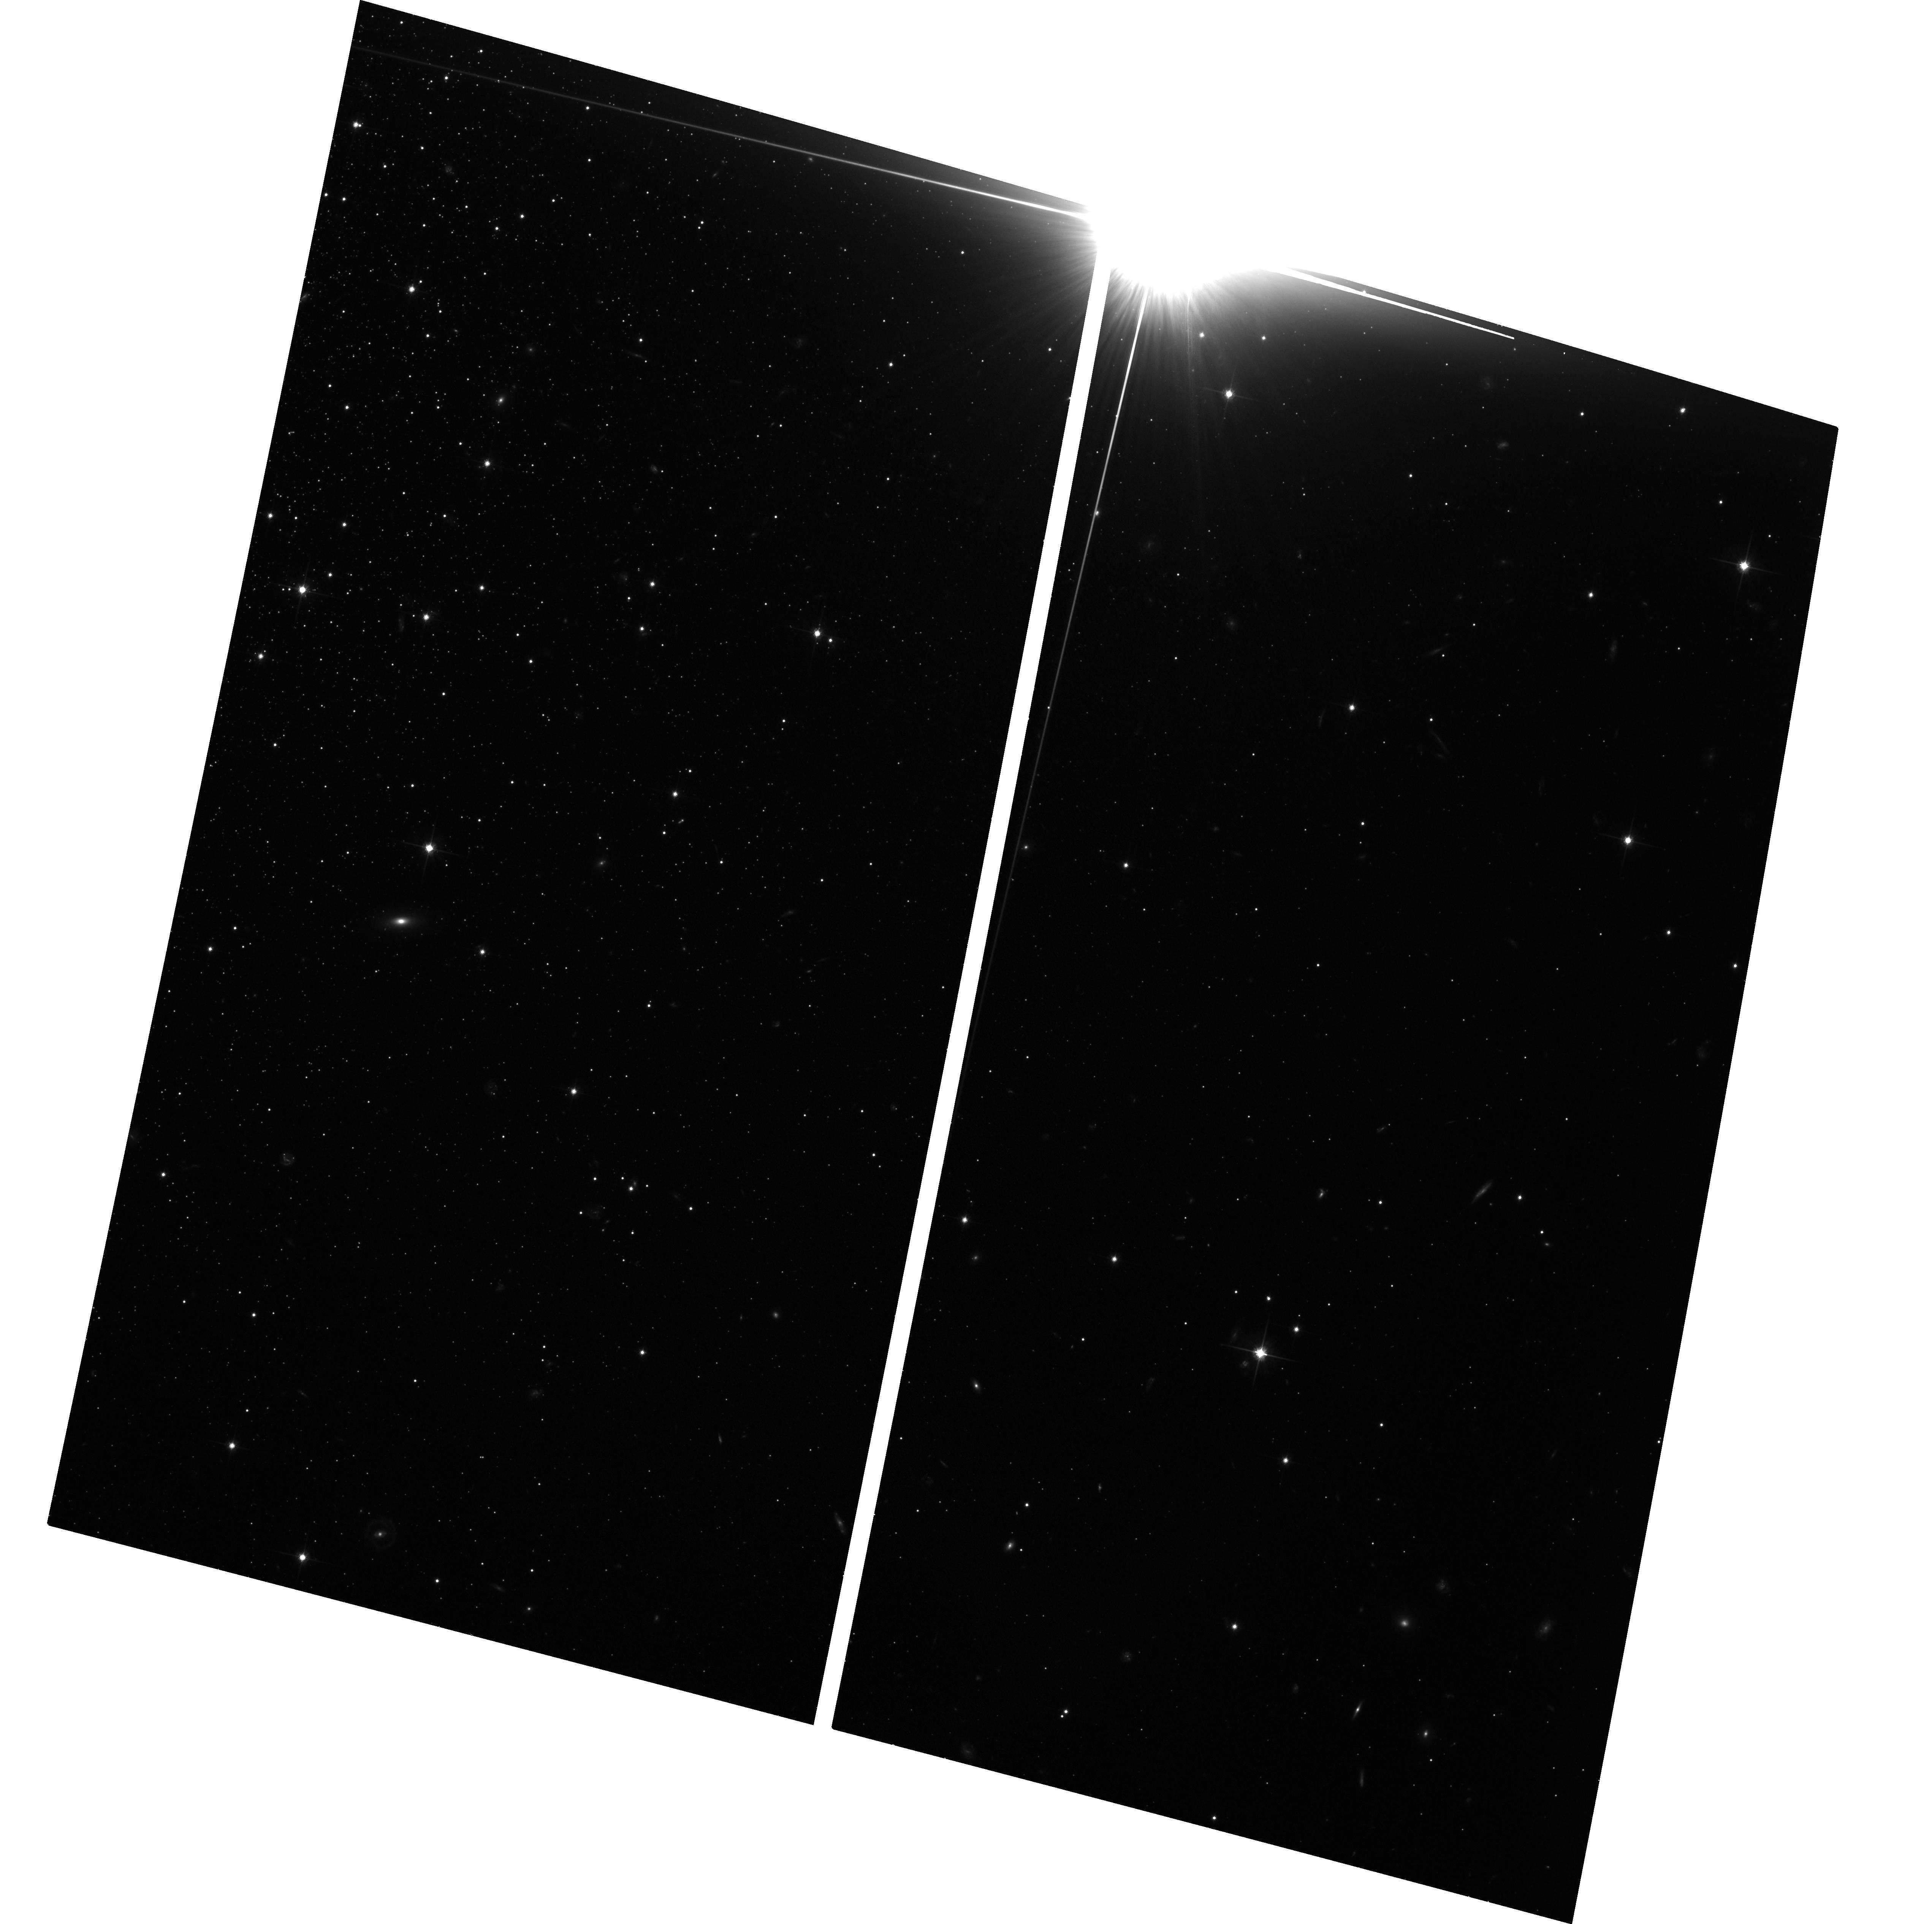
Target: NGC-2419. Instrument: ACS/WFC. Filter: F814W. Exposure: 1.3 h. Observation ID: hst_17926_03_acs_wfc_f814w_jfjt03

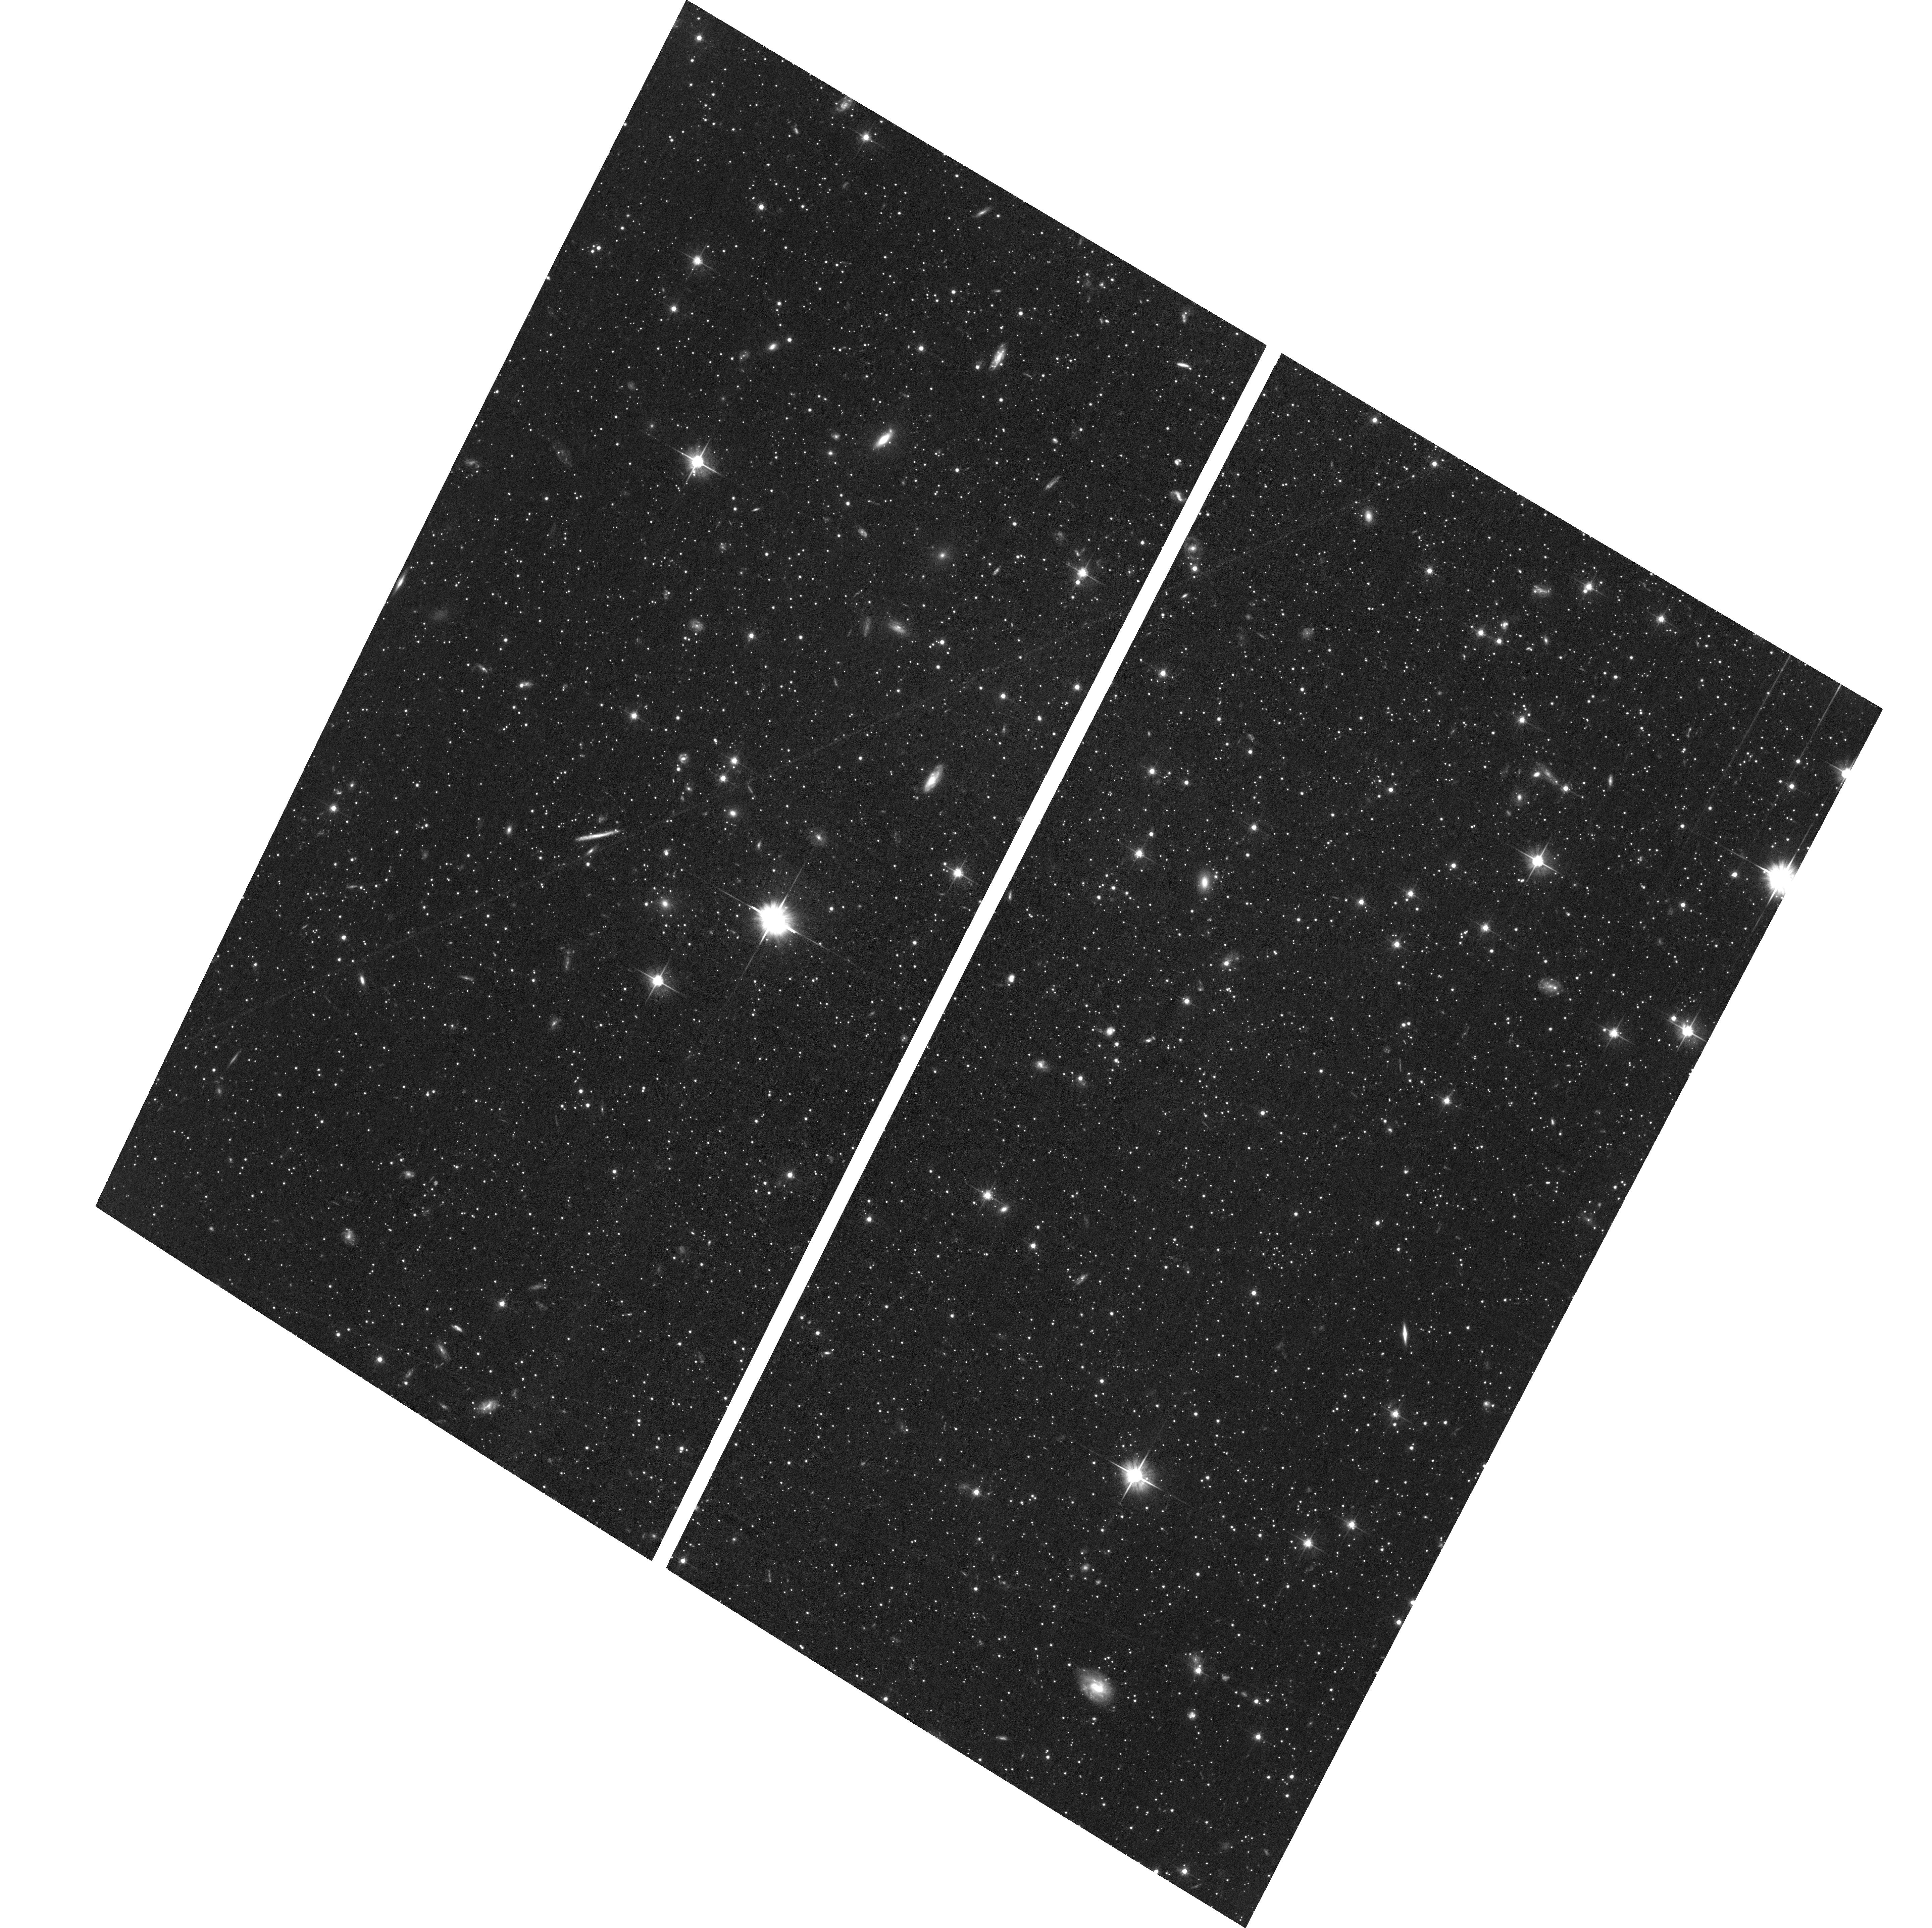
Target: DRACO-F1. Instrument: ACS/WFC. Filter: F606W. Exposure: 2 h. Observation ID: hst_17926_01_acs_wfc_f606w_jfjt01

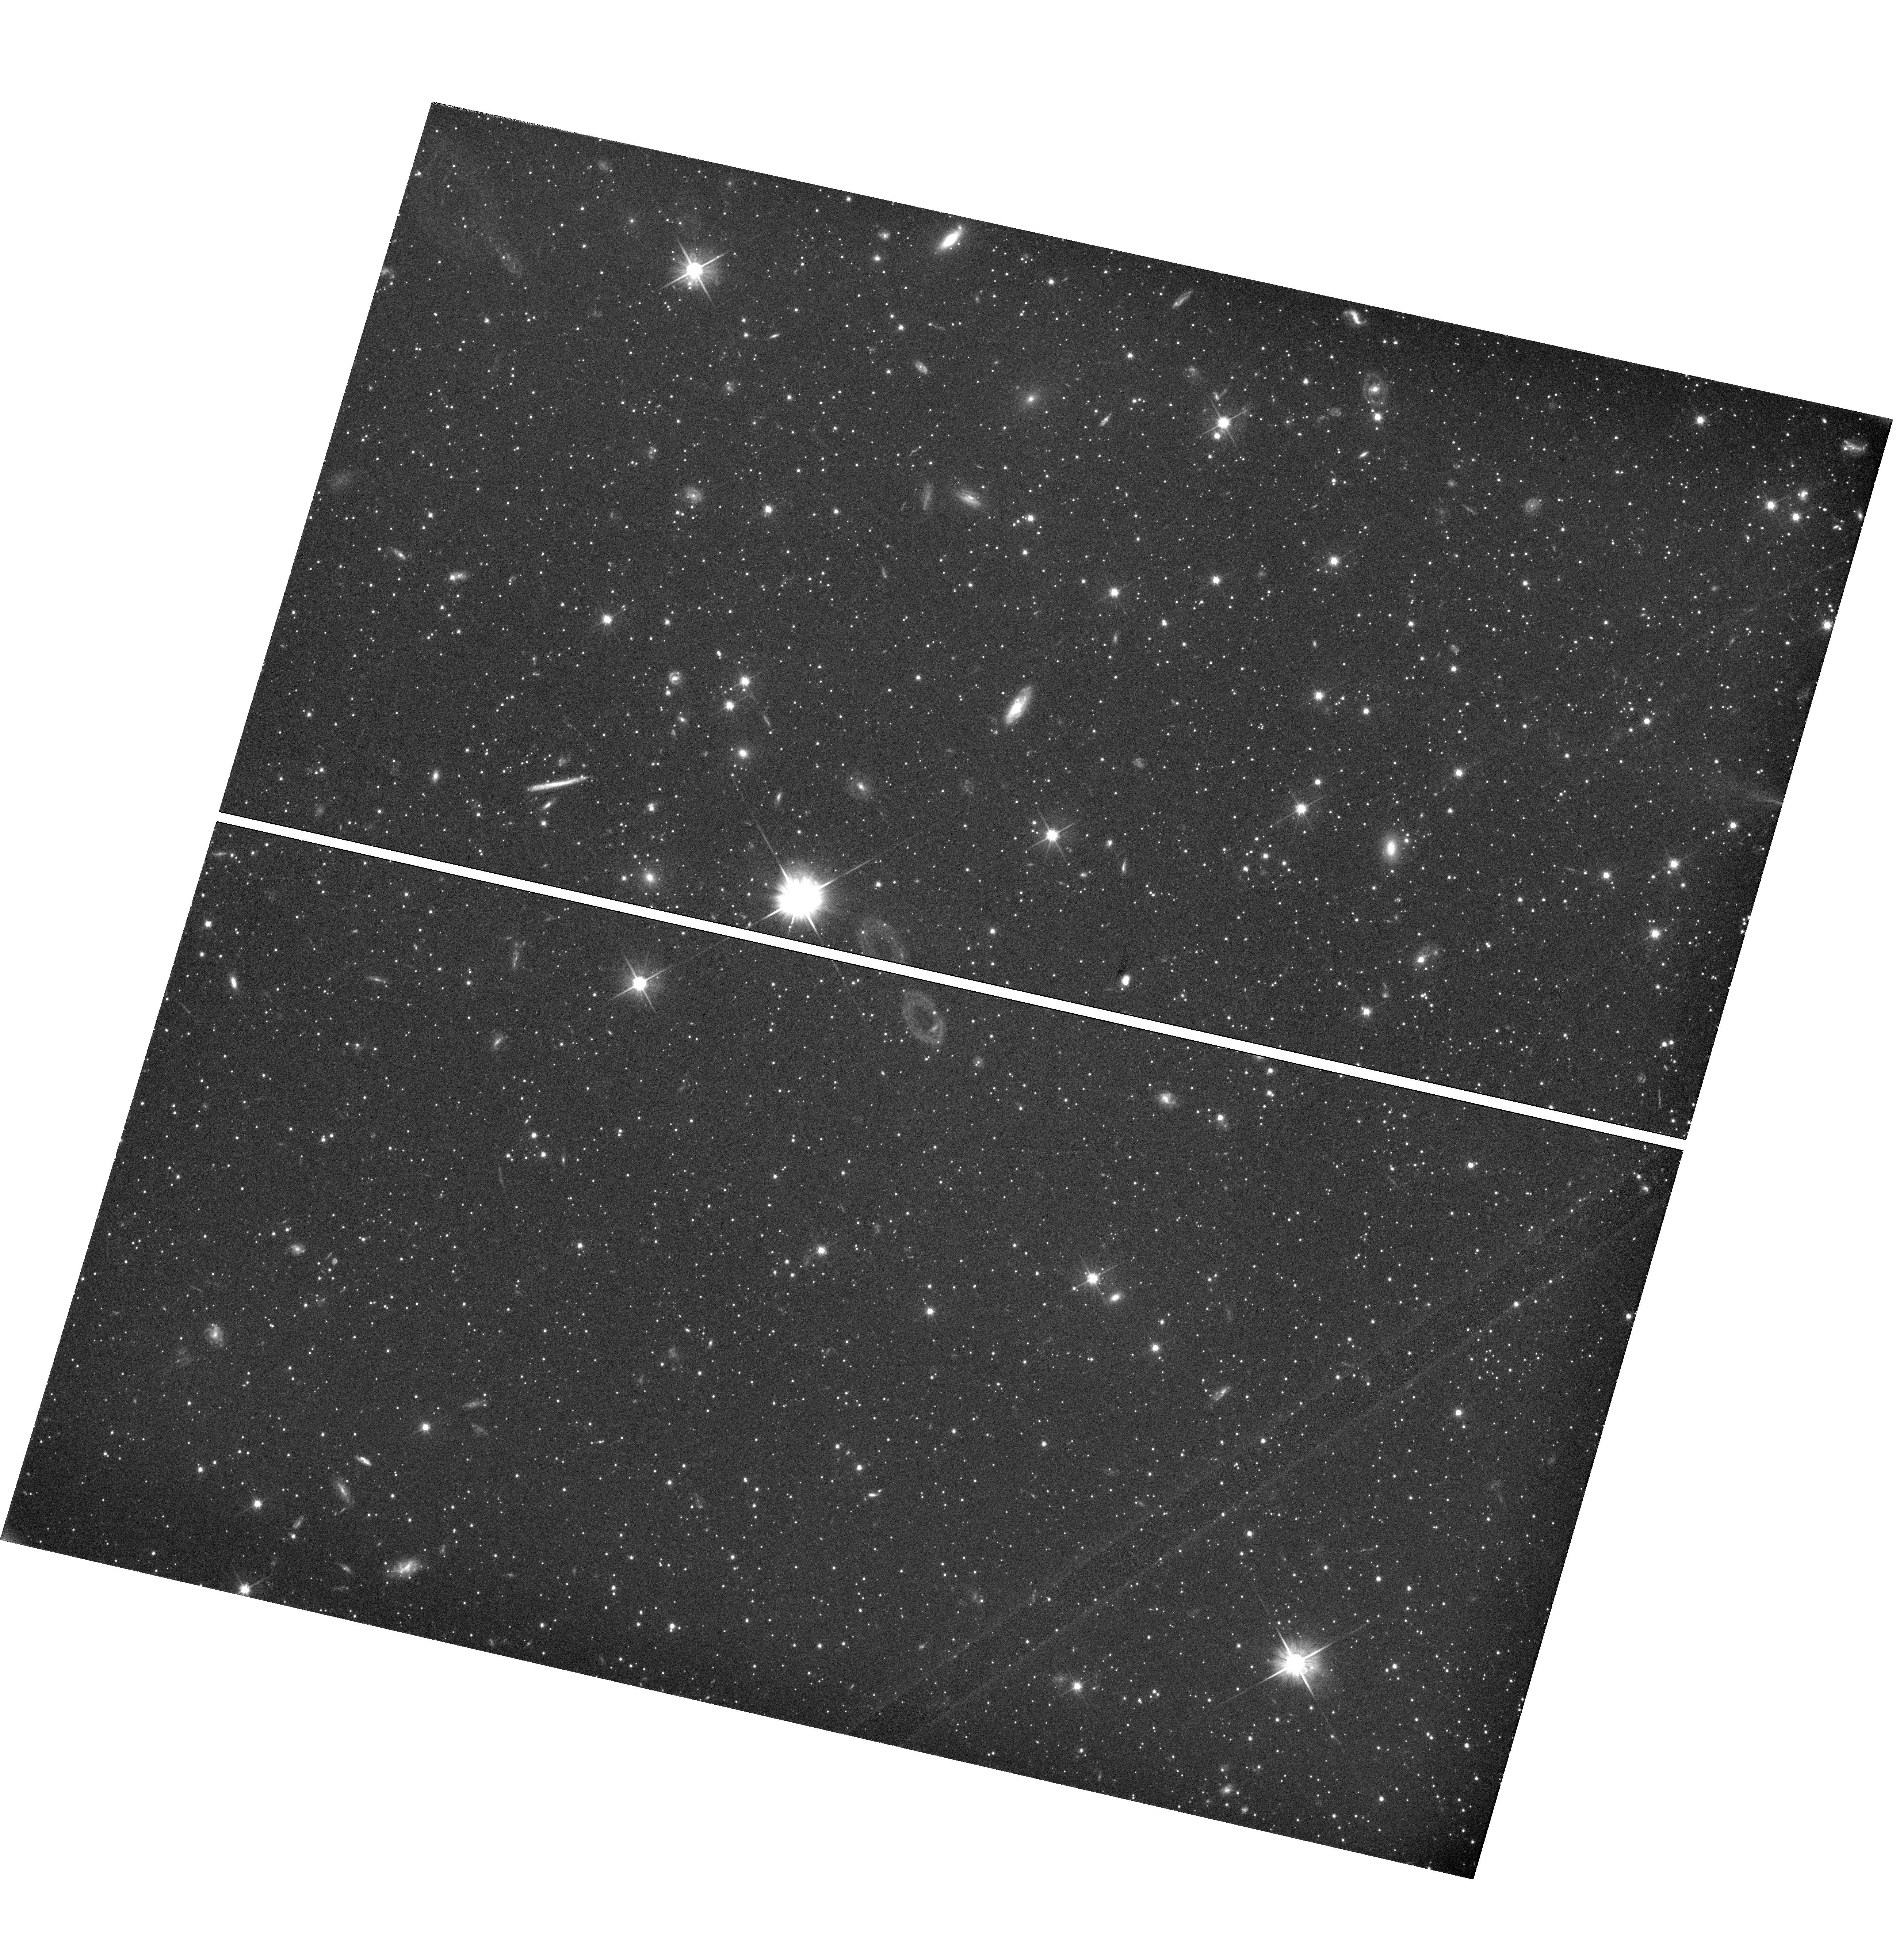
Target: DRACO-F1. Instrument: WFC3/UVIS. Filter: F606W. Exposure: 2.1 h. Observation ID: hst_17926_02_wfc3_uvis_f606w_ifjt02

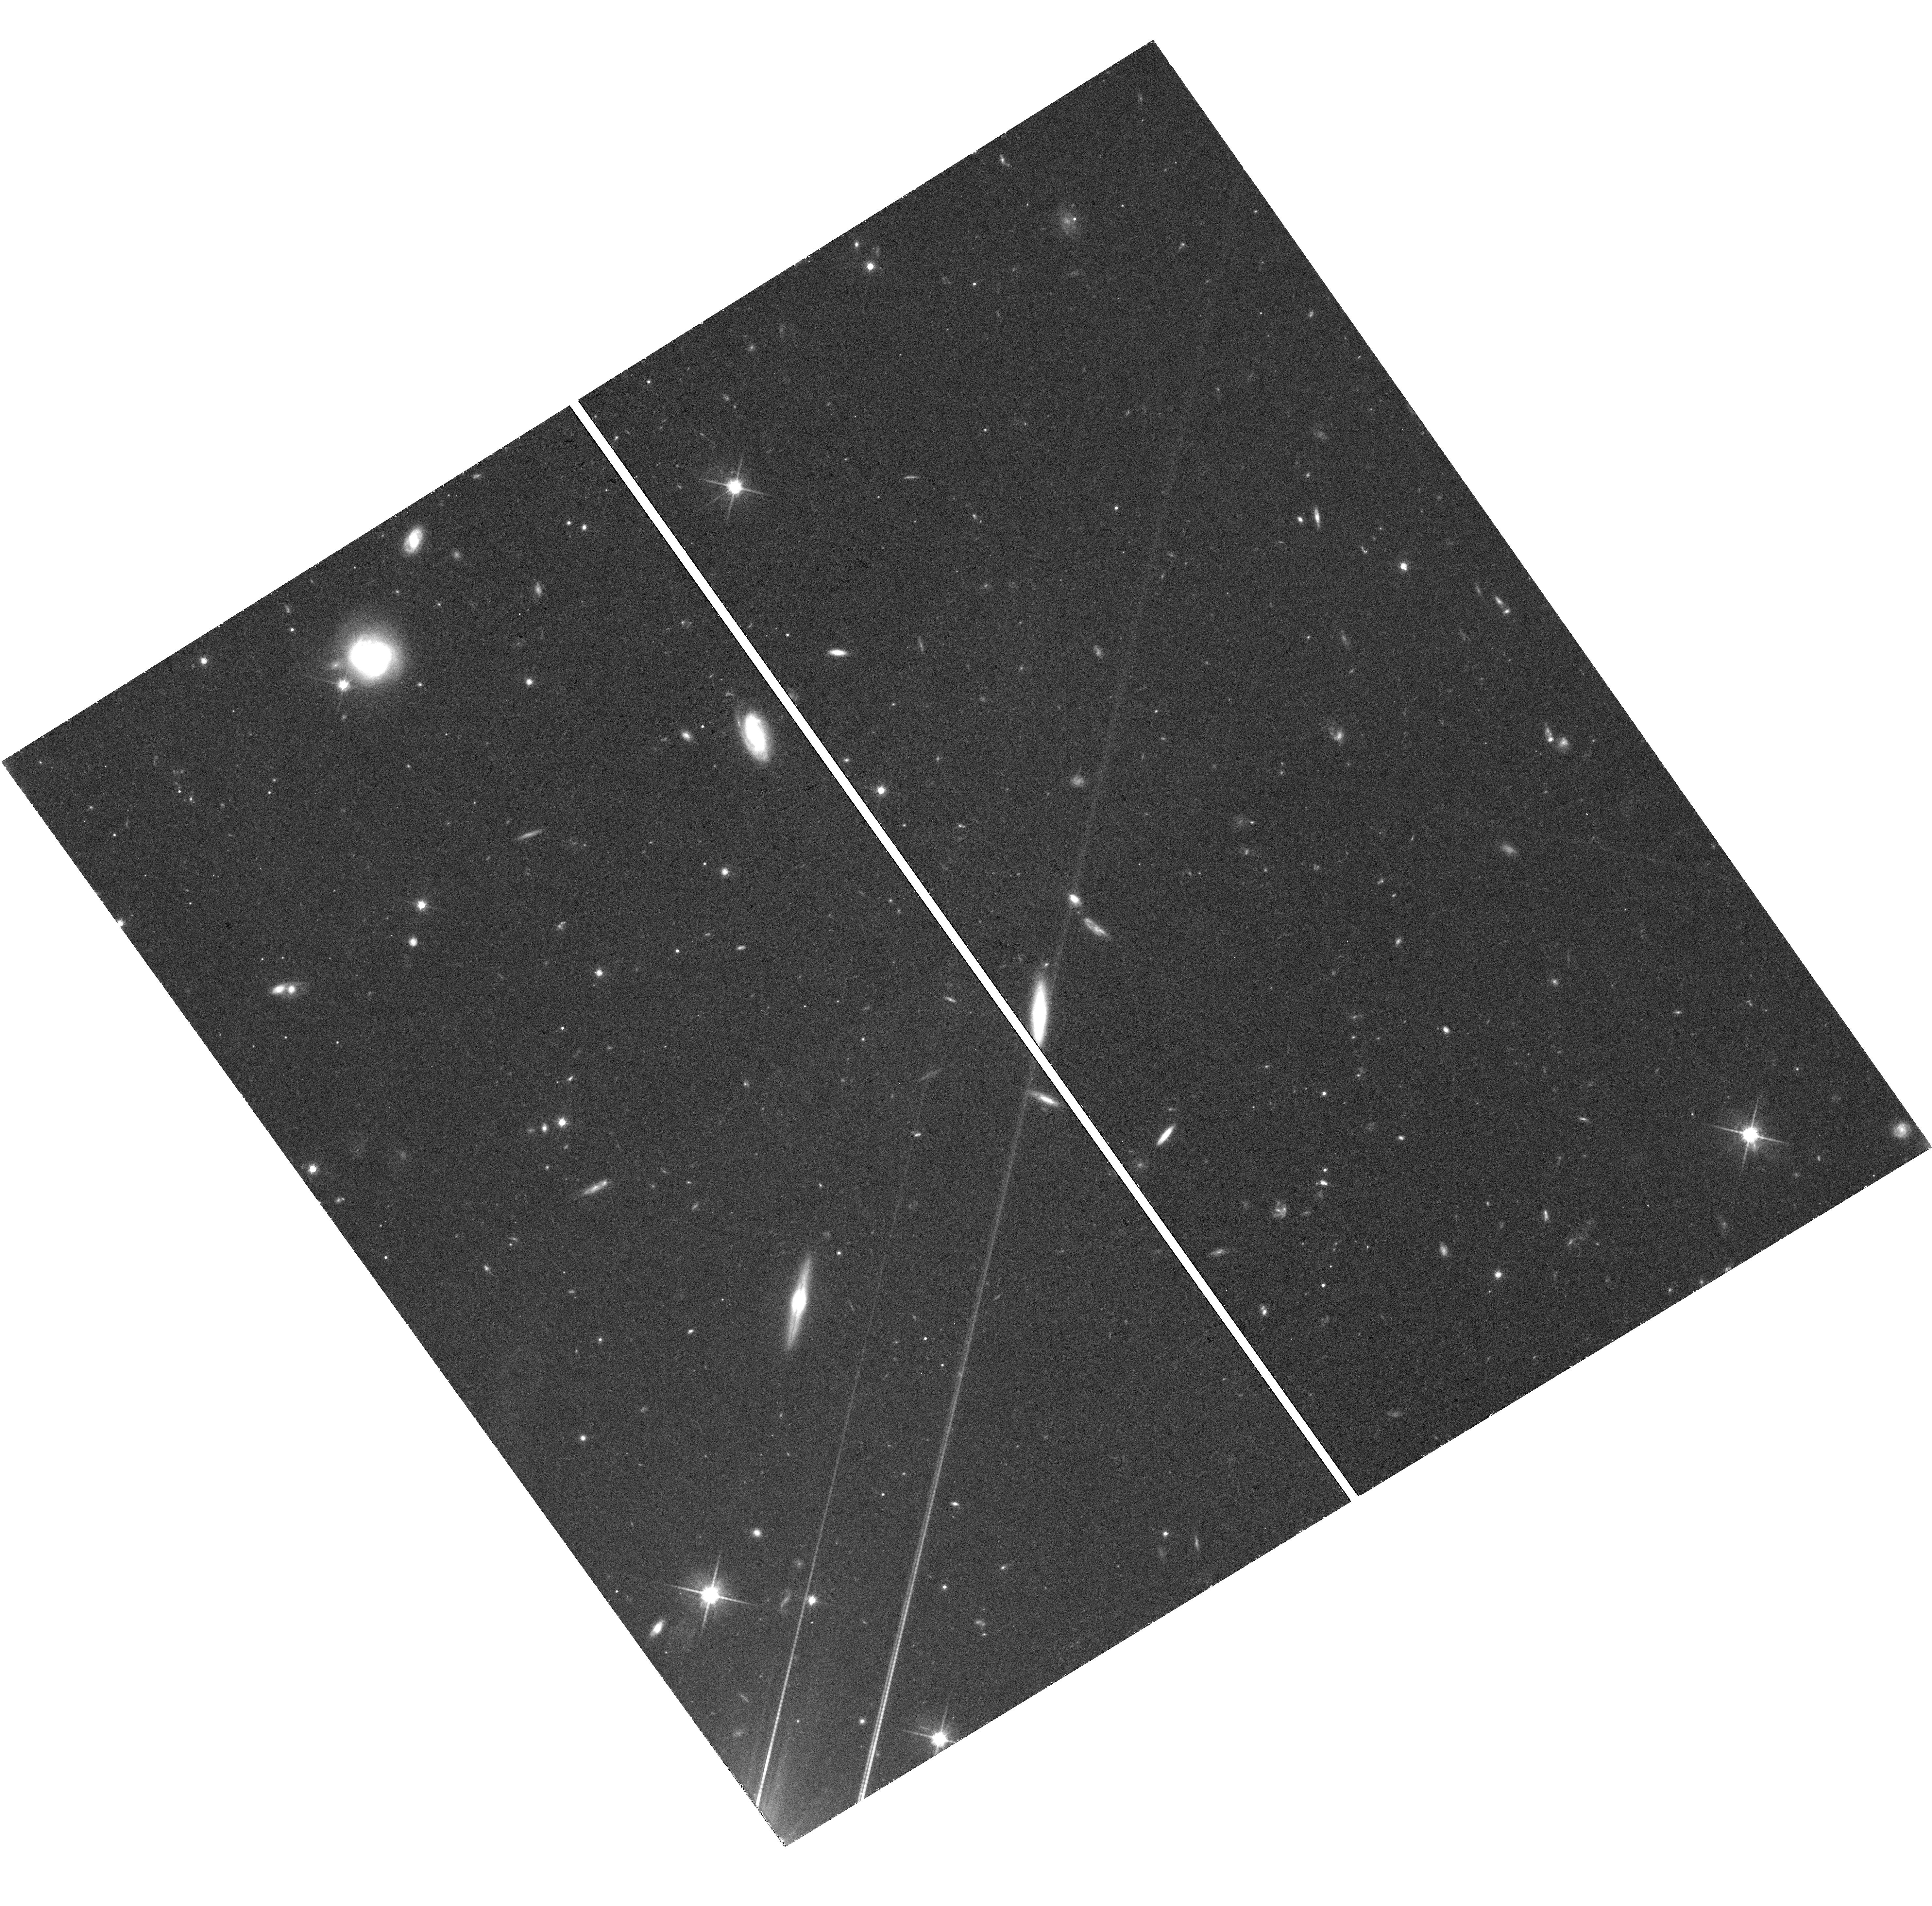
Target: NGC-2419. Instrument: WFC3/UVIS. Filter: F814W. Exposure: 1.3 h. Observation ID: hst_17926_03_wfc3_uvis_f814w_ifjt03

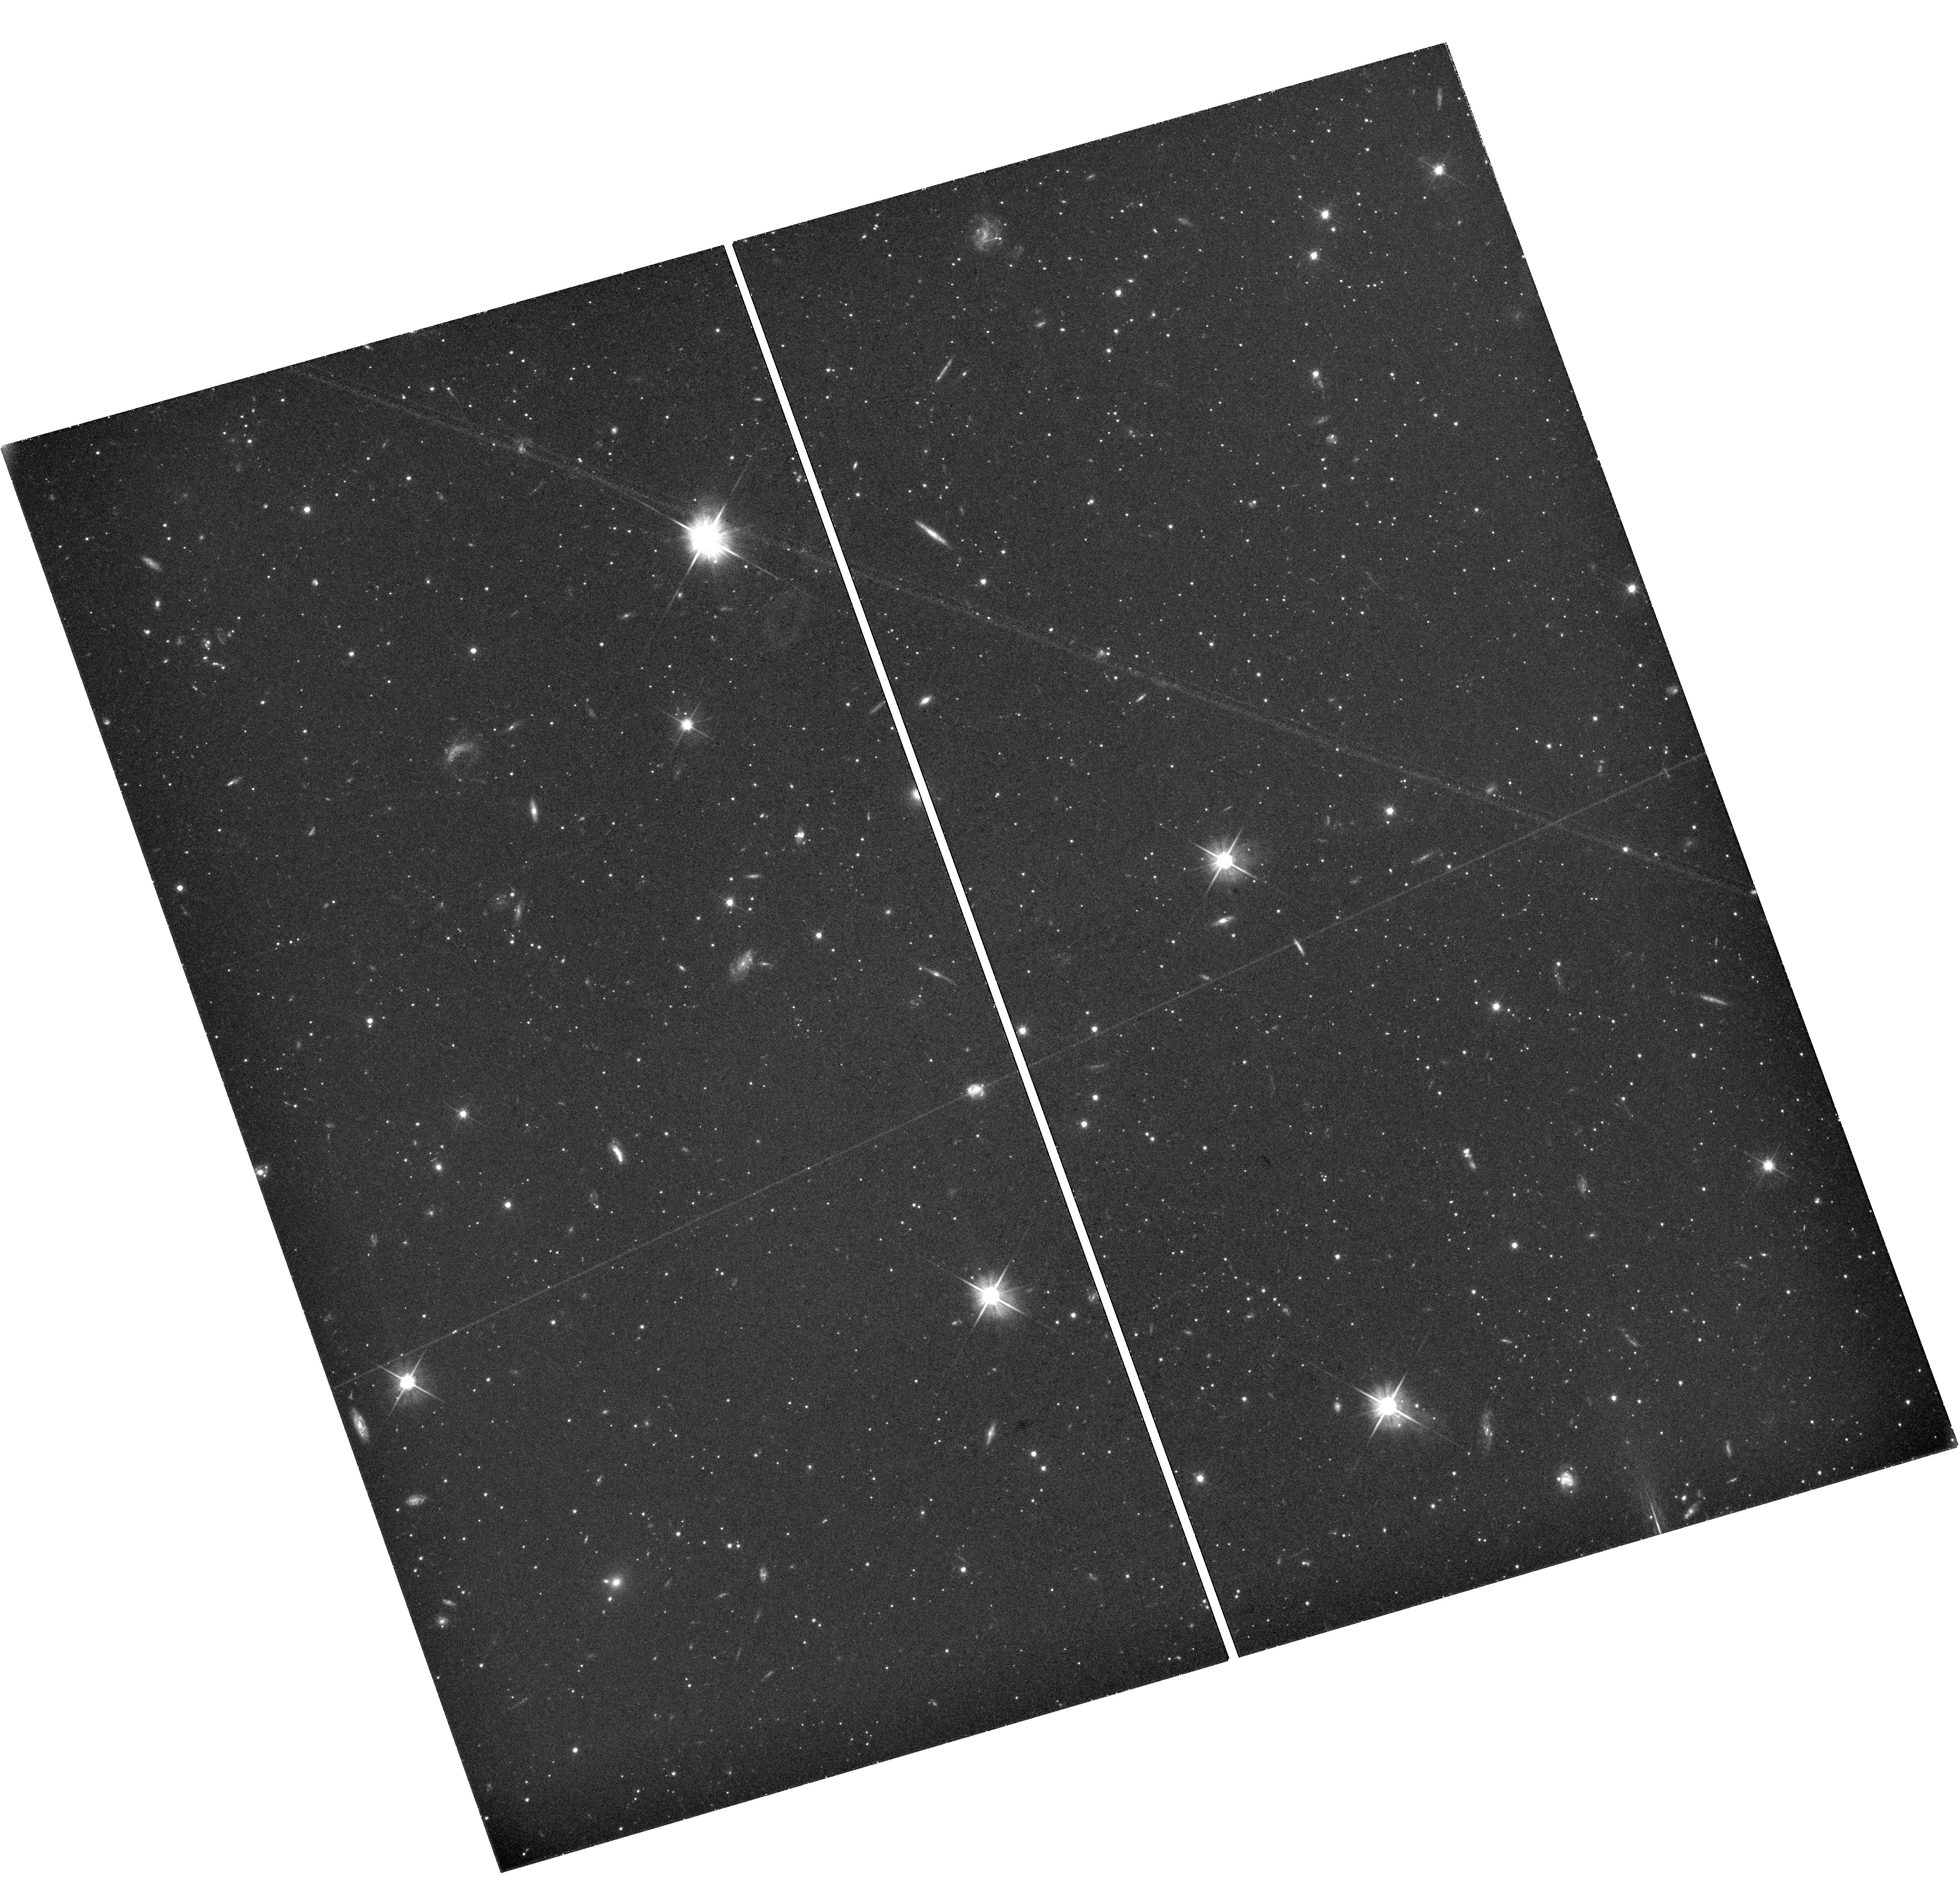
Target: DRACO-F1. Instrument: WFC3/UVIS. Filter: F606W. Exposure: 2 h. Observation ID: hst_17926_01_wfc3_uvis_f606w_ifjt01

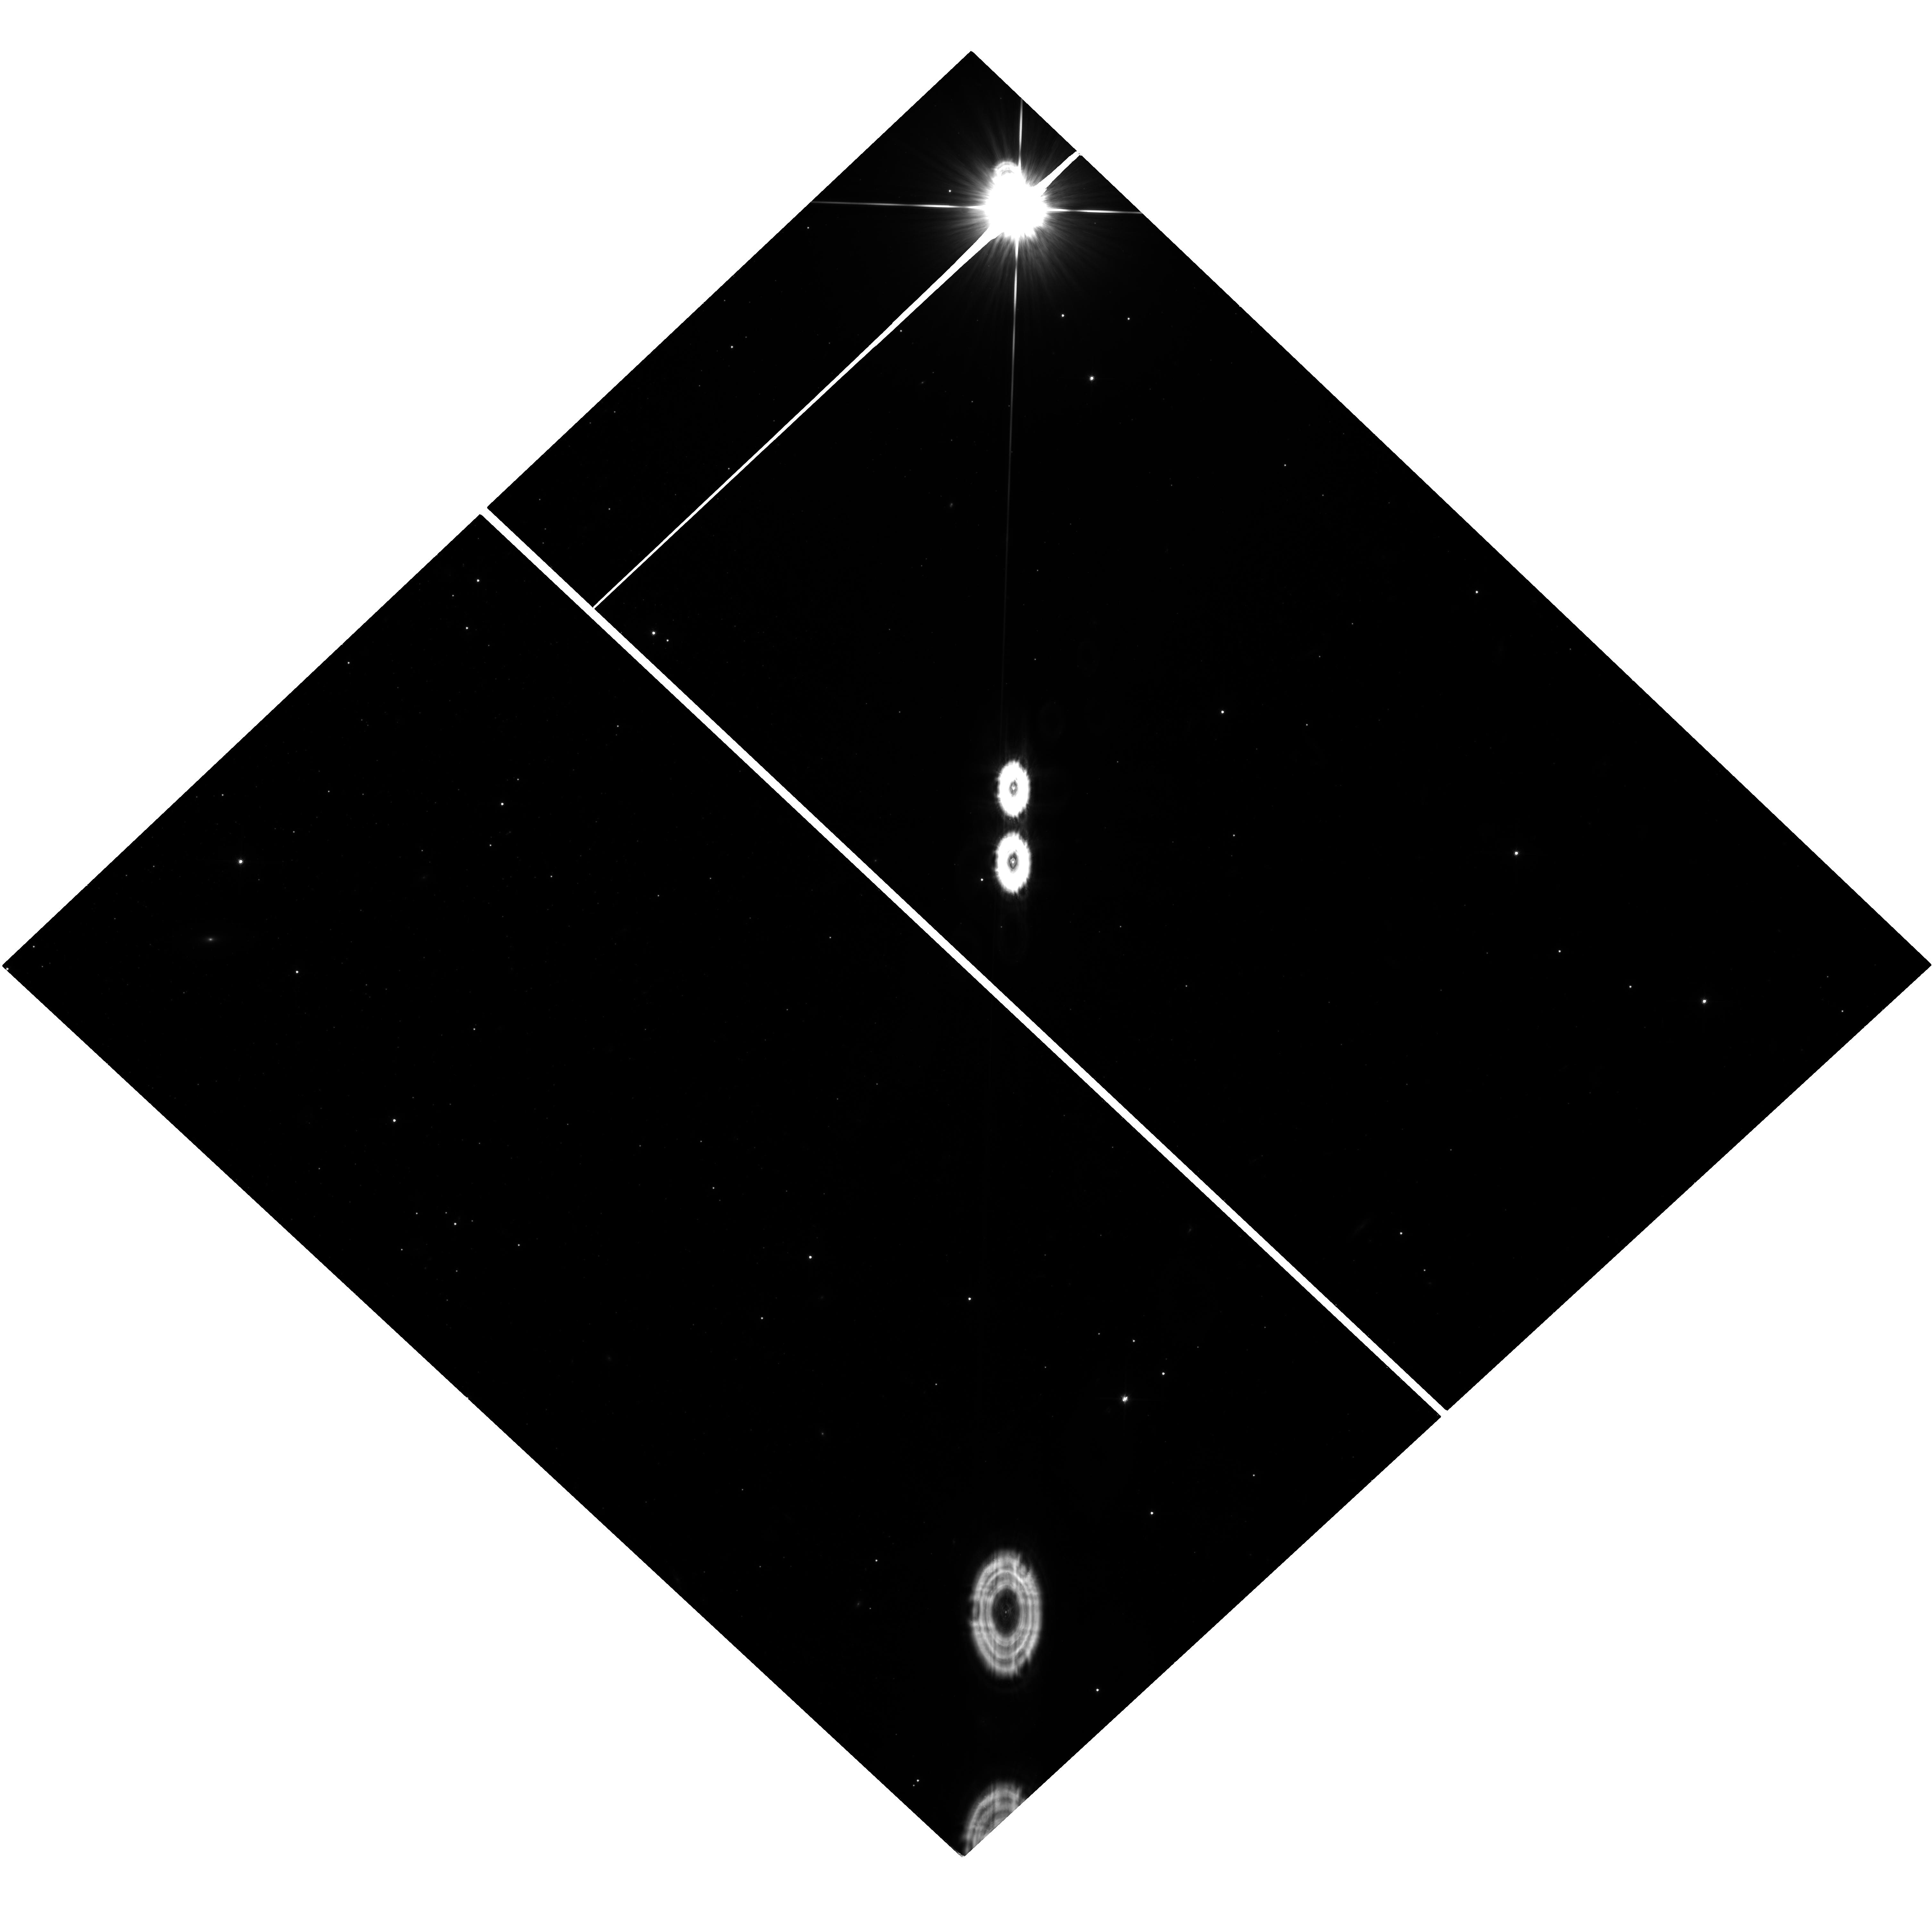
Target: NGC-2419. Instrument: WFC3/UVIS. Filter: F814W. Exposure: 1.4 h. Observation ID: hst_17926_04_wfc3_uvis_f814w_ifjt04

Enabling cross instrument proper motions with Draco dSph and NGC 2419 (PI: Bennet, Paul)

An unexpected way that ACS/WFC has transformed our knowledge of the Universe is through kinematics, especially via the measurement of proper motions (PMs) for galaxies and star clusters across the Local Group (LG) and beyond. This work requires extremely high precision astrometry and relies on long time baselines. Together, these requirements have made ACS the best, and in many cases, the only instrument for this type of work. Through observations of the Draco and NGC 2419, this proposal aims to cross-calibrate ACS/WFC with WFC3/UVIS and JWST/NIRCam to enable this important science to continue after ACS/WFC is decommissioned. We will also improve the determination of the type of dark matter halo in the Milky Way satellite galaxy Draco dwarf spheriodal, core or cusp, to a limit of 10 sigma. This will be the best data to date for resolving the tension of the core-cusp problem in Lambda CMD. We will also investigate the kinematic properties of the known multiple populations in the distant massive Milky Way Globular cluster NGC 2419 , which will help constraints its formation and evolution.